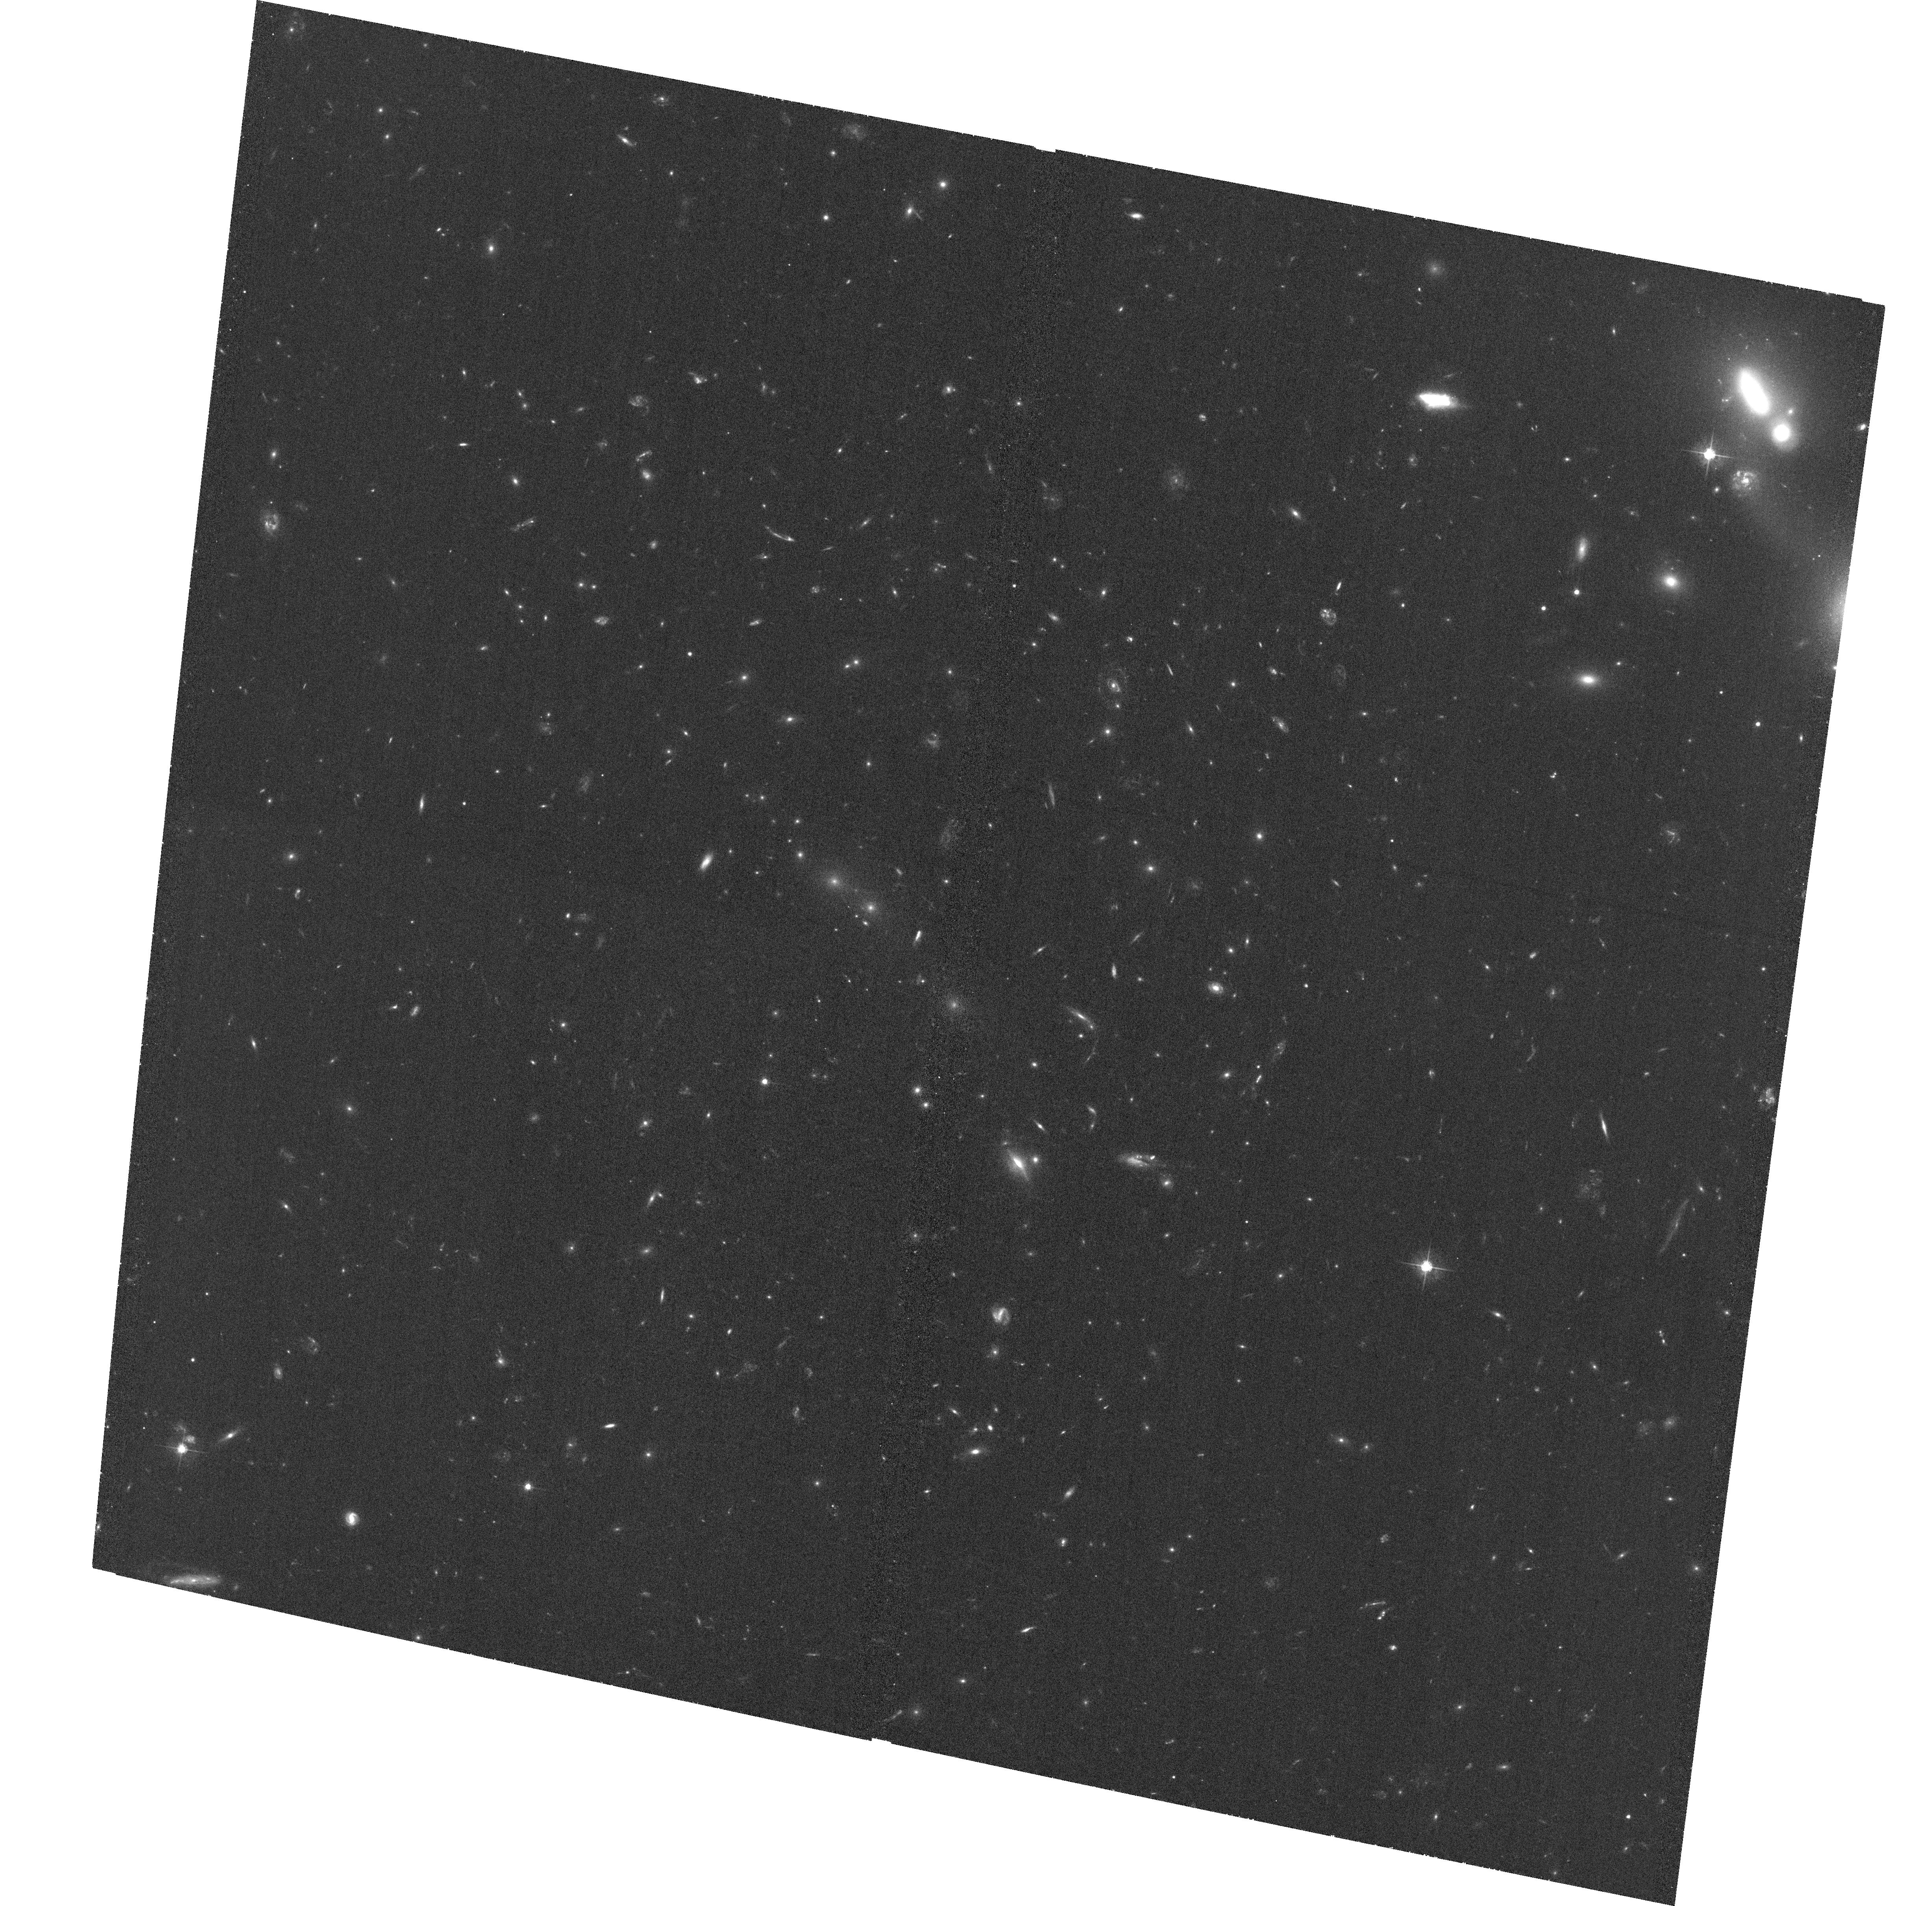
Target: MACSJ0018.5+1626
Instrument: ACS/WFC
Filter: F555W
Exposure: 1.2 h
Observation ID: hst_11560_01_acs_wfc_f555w_jb1y01

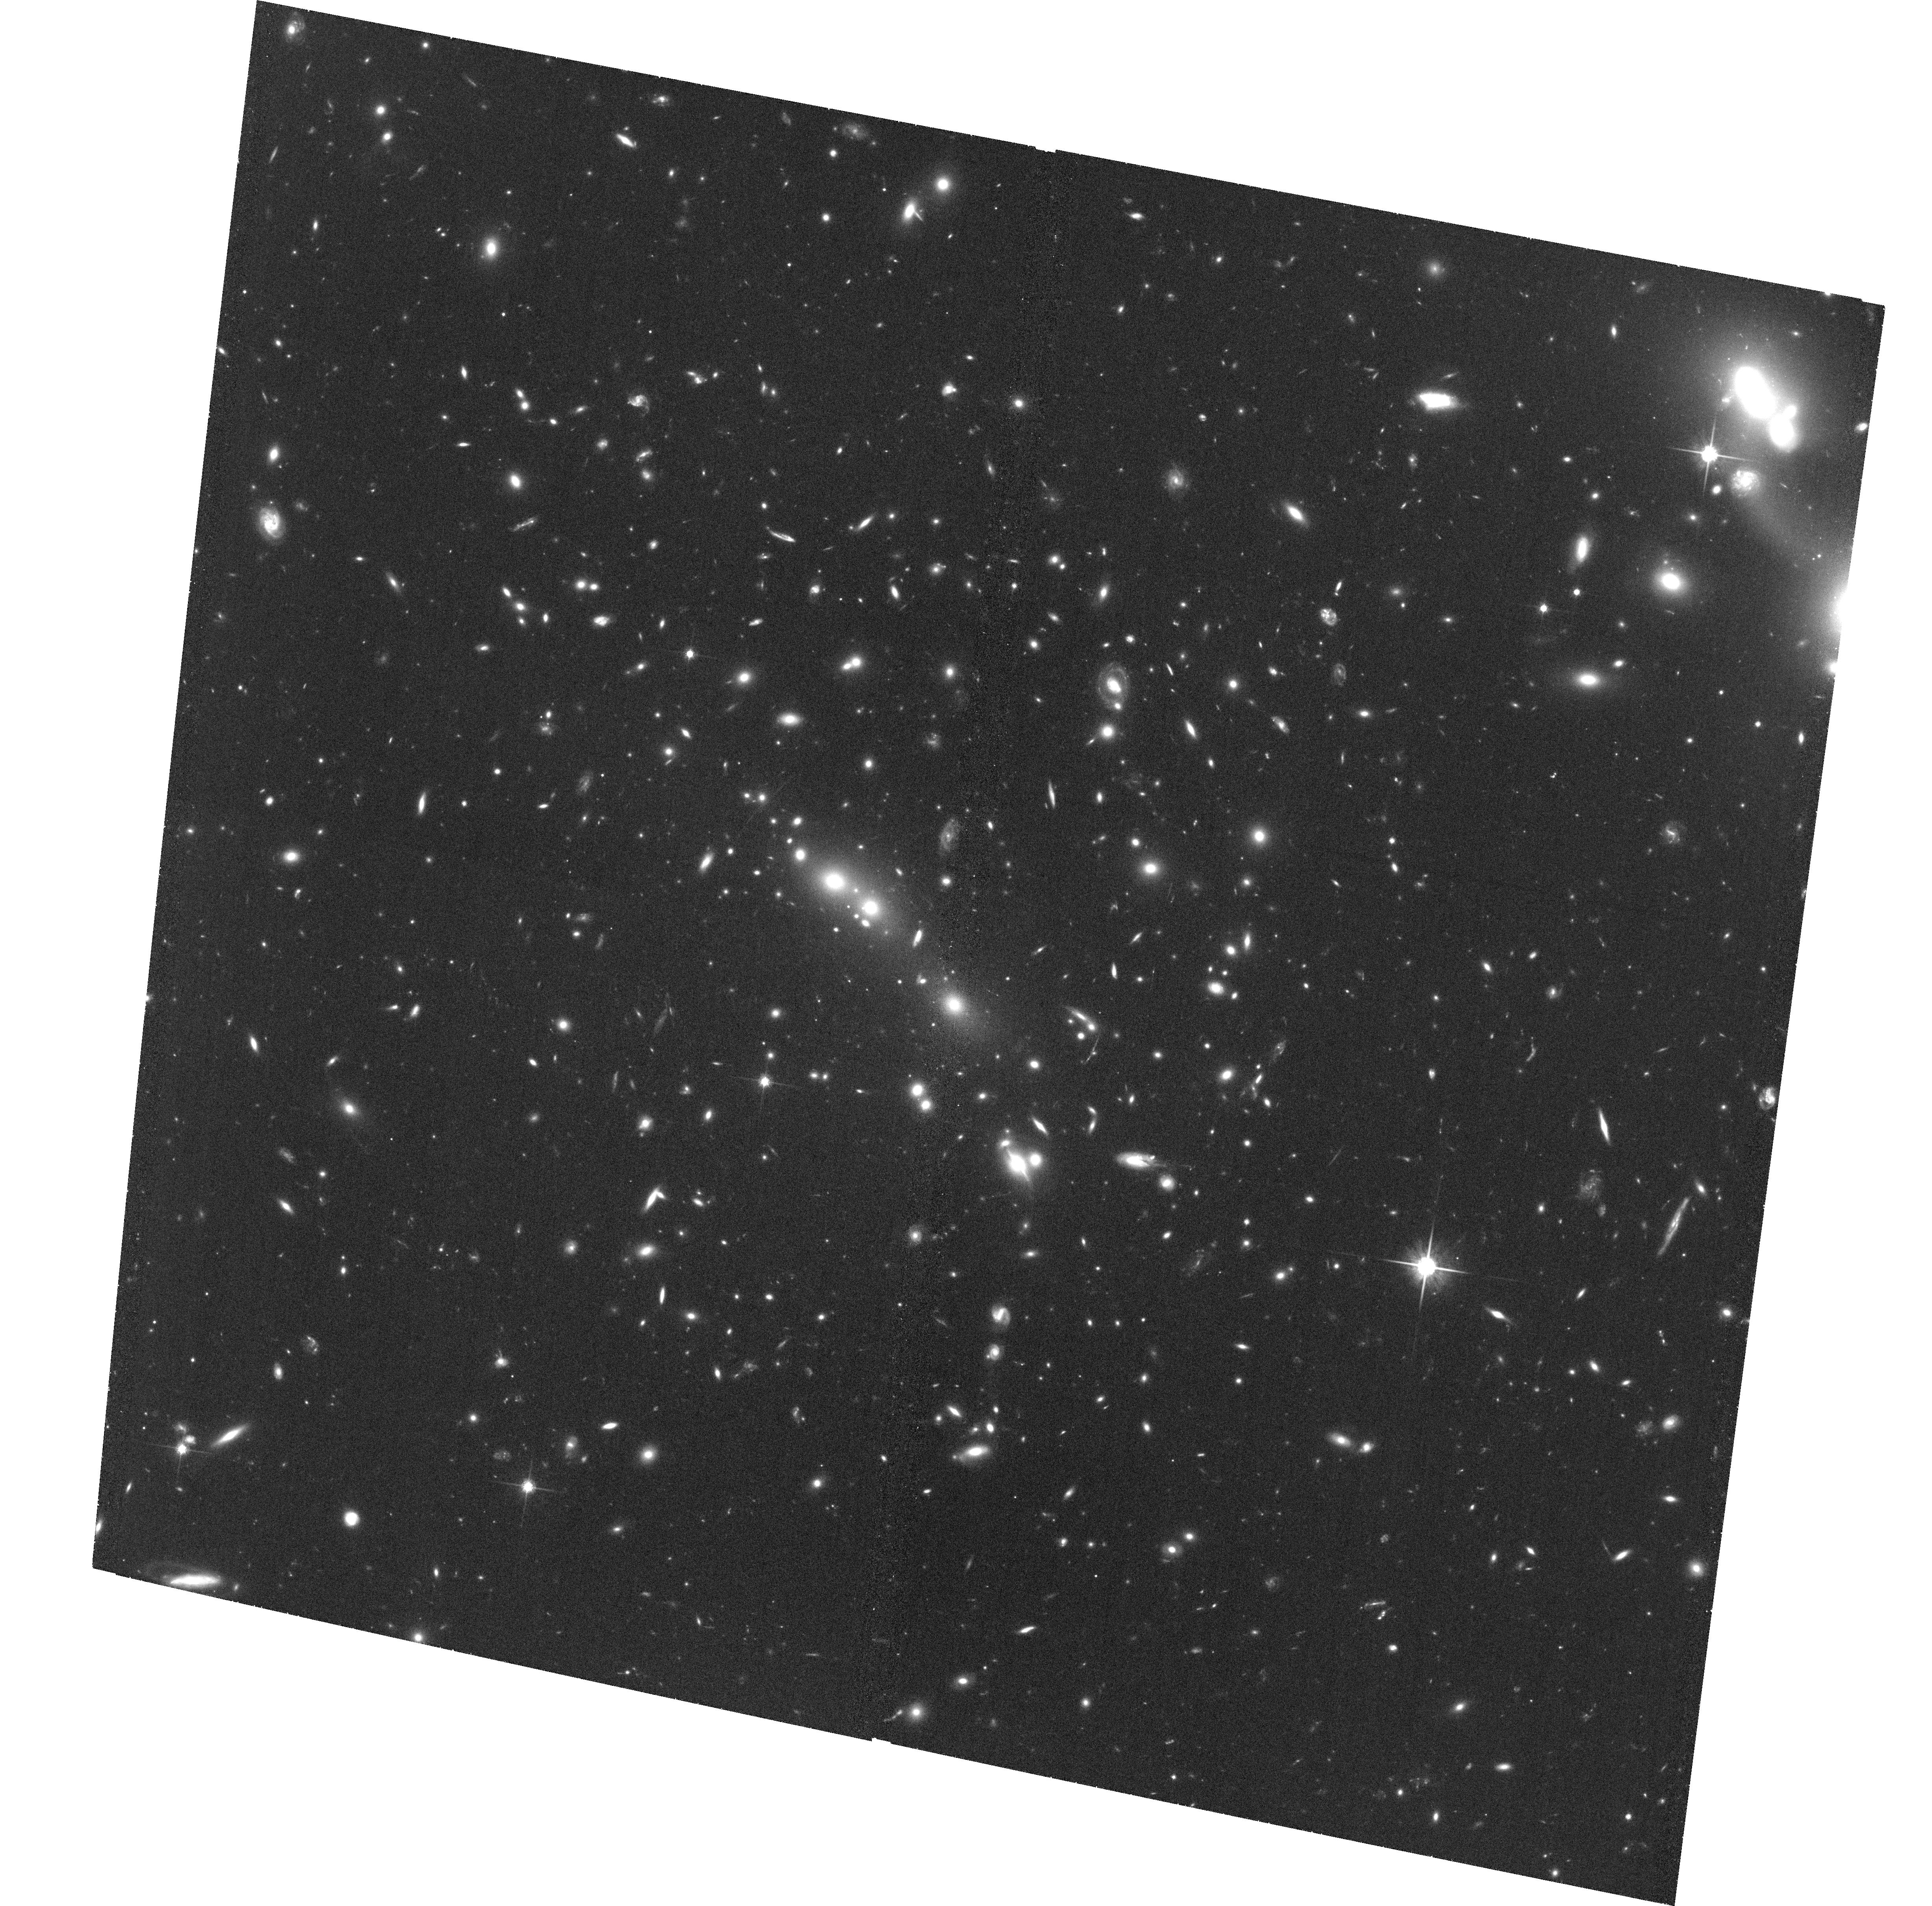
Target: MACSJ0018.5+1626
Instrument: ACS/WFC
Filter: F814W
Exposure: 1.3 h
Observation ID: hst_11560_01_acs_wfc_f814w_jb1y01

Cl0016+1609: the first {and the last} massive cluster of galaxies at z>0.5 (PI: Ebeling, Harald)

We propose two-filter (F555W, F814W) ACS observations of the core of Cl0016+1609, arguably the most famous massive cluster at z>0.5. The most-studied such system at all wavelengths from X-ray to radio, Cl0016+1609 has no useful multi-passband ACS images to date. Complementing the only existing ACS data (a 2x2 mosaic in the F606W passband and a snapshot of the core in the F775W passband), the observations proposed here will provide resolved color information on both lensed background objects and cluster galaxies, thereby allowing us to measure accurately the cluster's dark-matter distribution on scales from tens to more than 500/h_50 kpc using both strong- and weak-gravitational lensing, and to study the color morphology of mergers and the star-formation history of galaxies in a high-density environment. Supported by an extensive groundbased imaging and spectroscopic campaign, as well as by deep Chandra X-ray observations, this observation completes our HST/ACS survey of the 12 most distant galaxy clusters detected in the MACS X-ray survey.